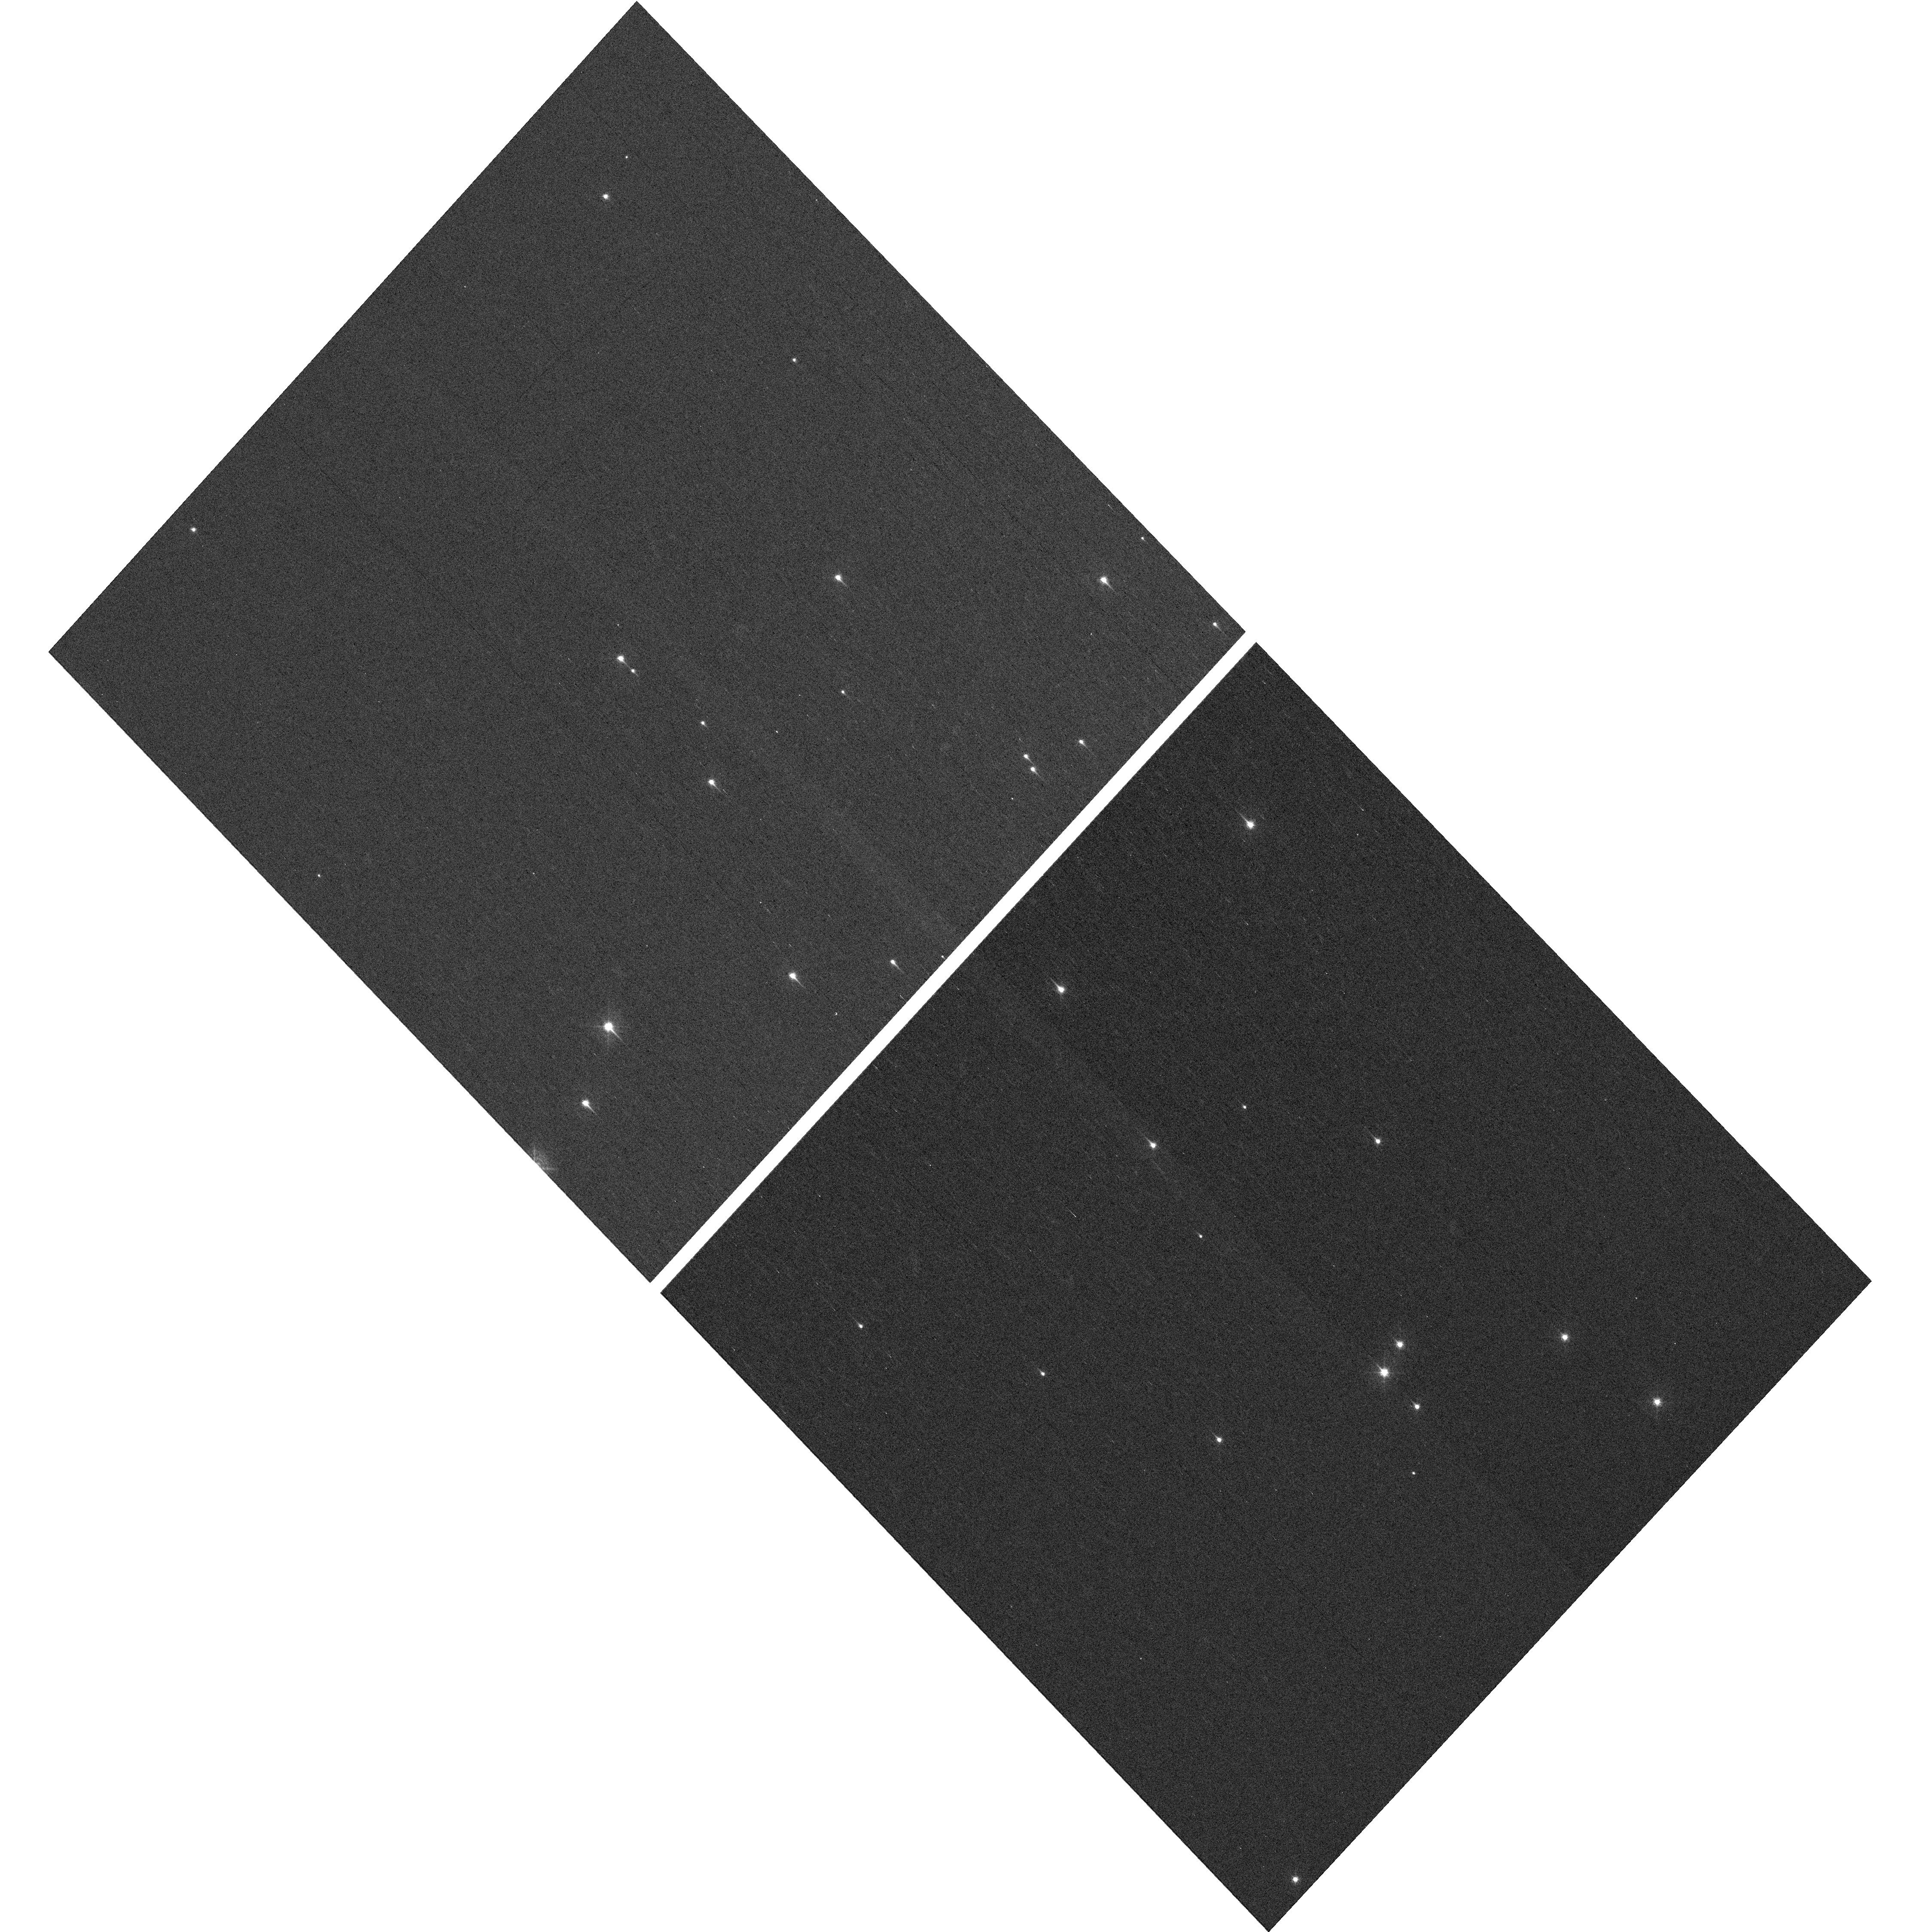
Target: NGC-188-DENSE. Instrument: WFC3/UVIS. Filter: F410M. Exposure: 7 min. Observation ID: hst_16827_06_wfc3_uvis_f410m_ier306

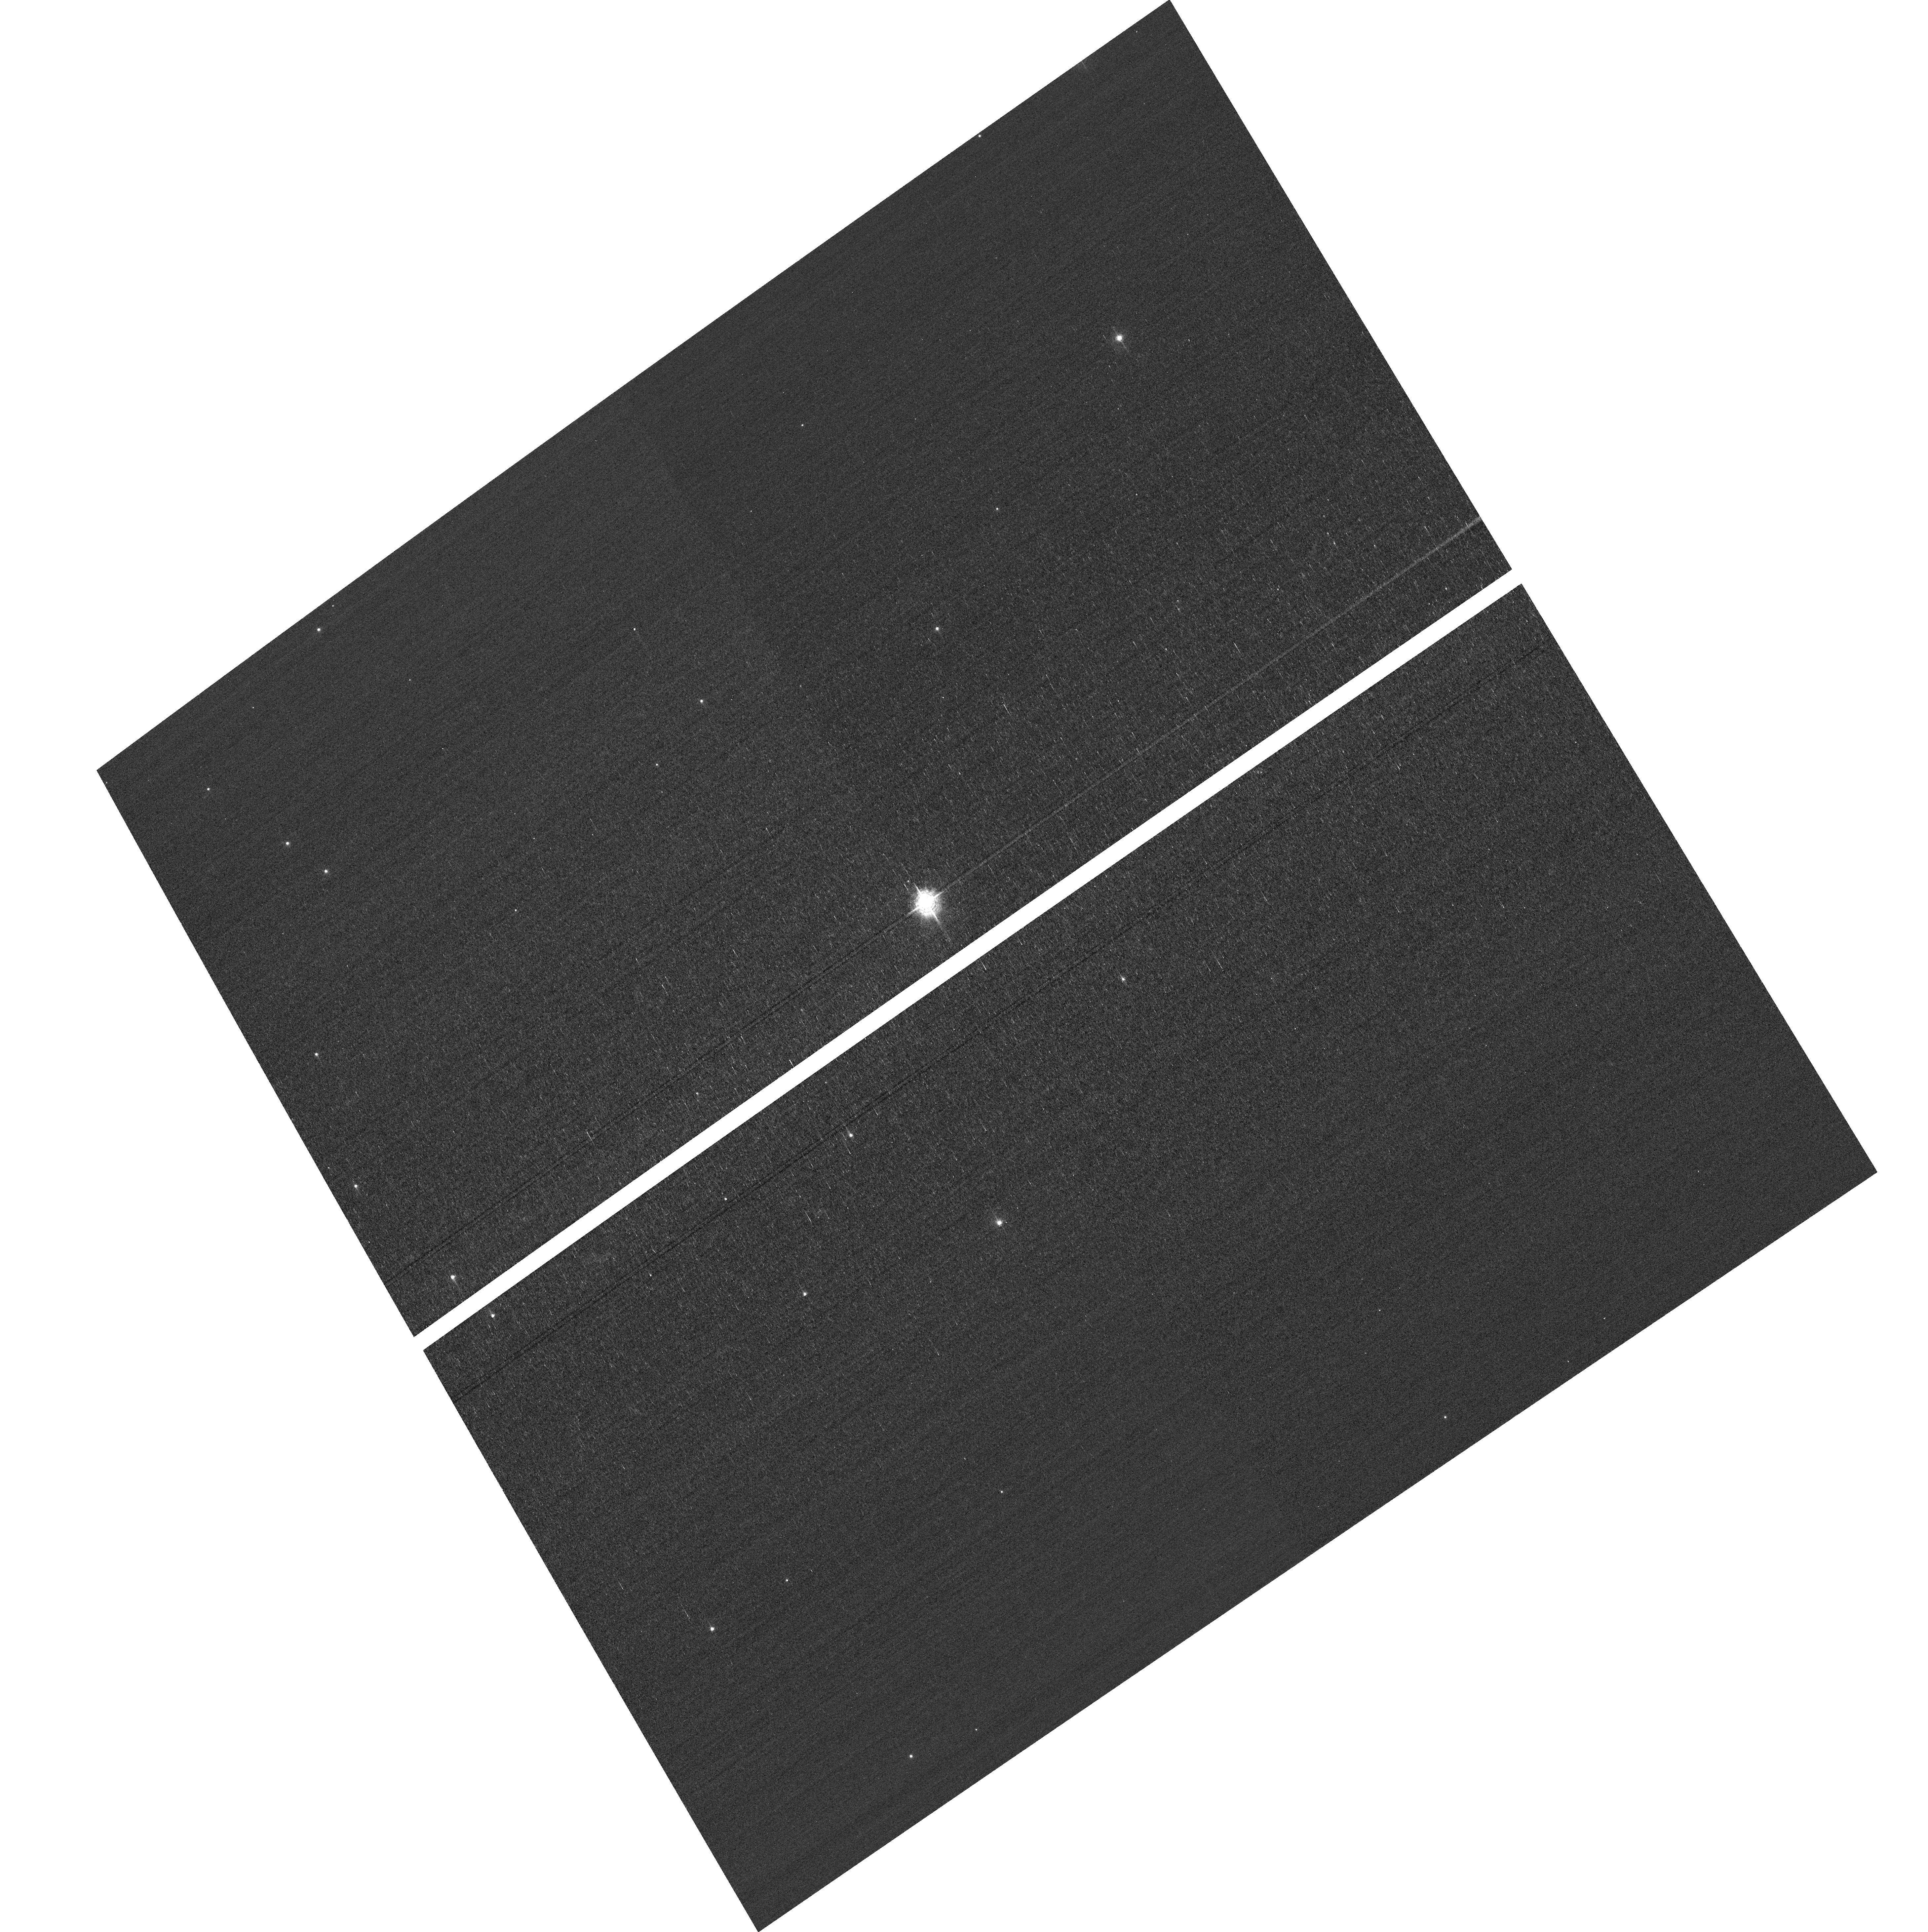
Target: field at RA 10.681°, Dec 85.238°. Instrument: ACS/WFC. Filter: F502N. Exposure: 3 min. Observation ID: hst_16827_02_acs_wfc_f502n_jer302

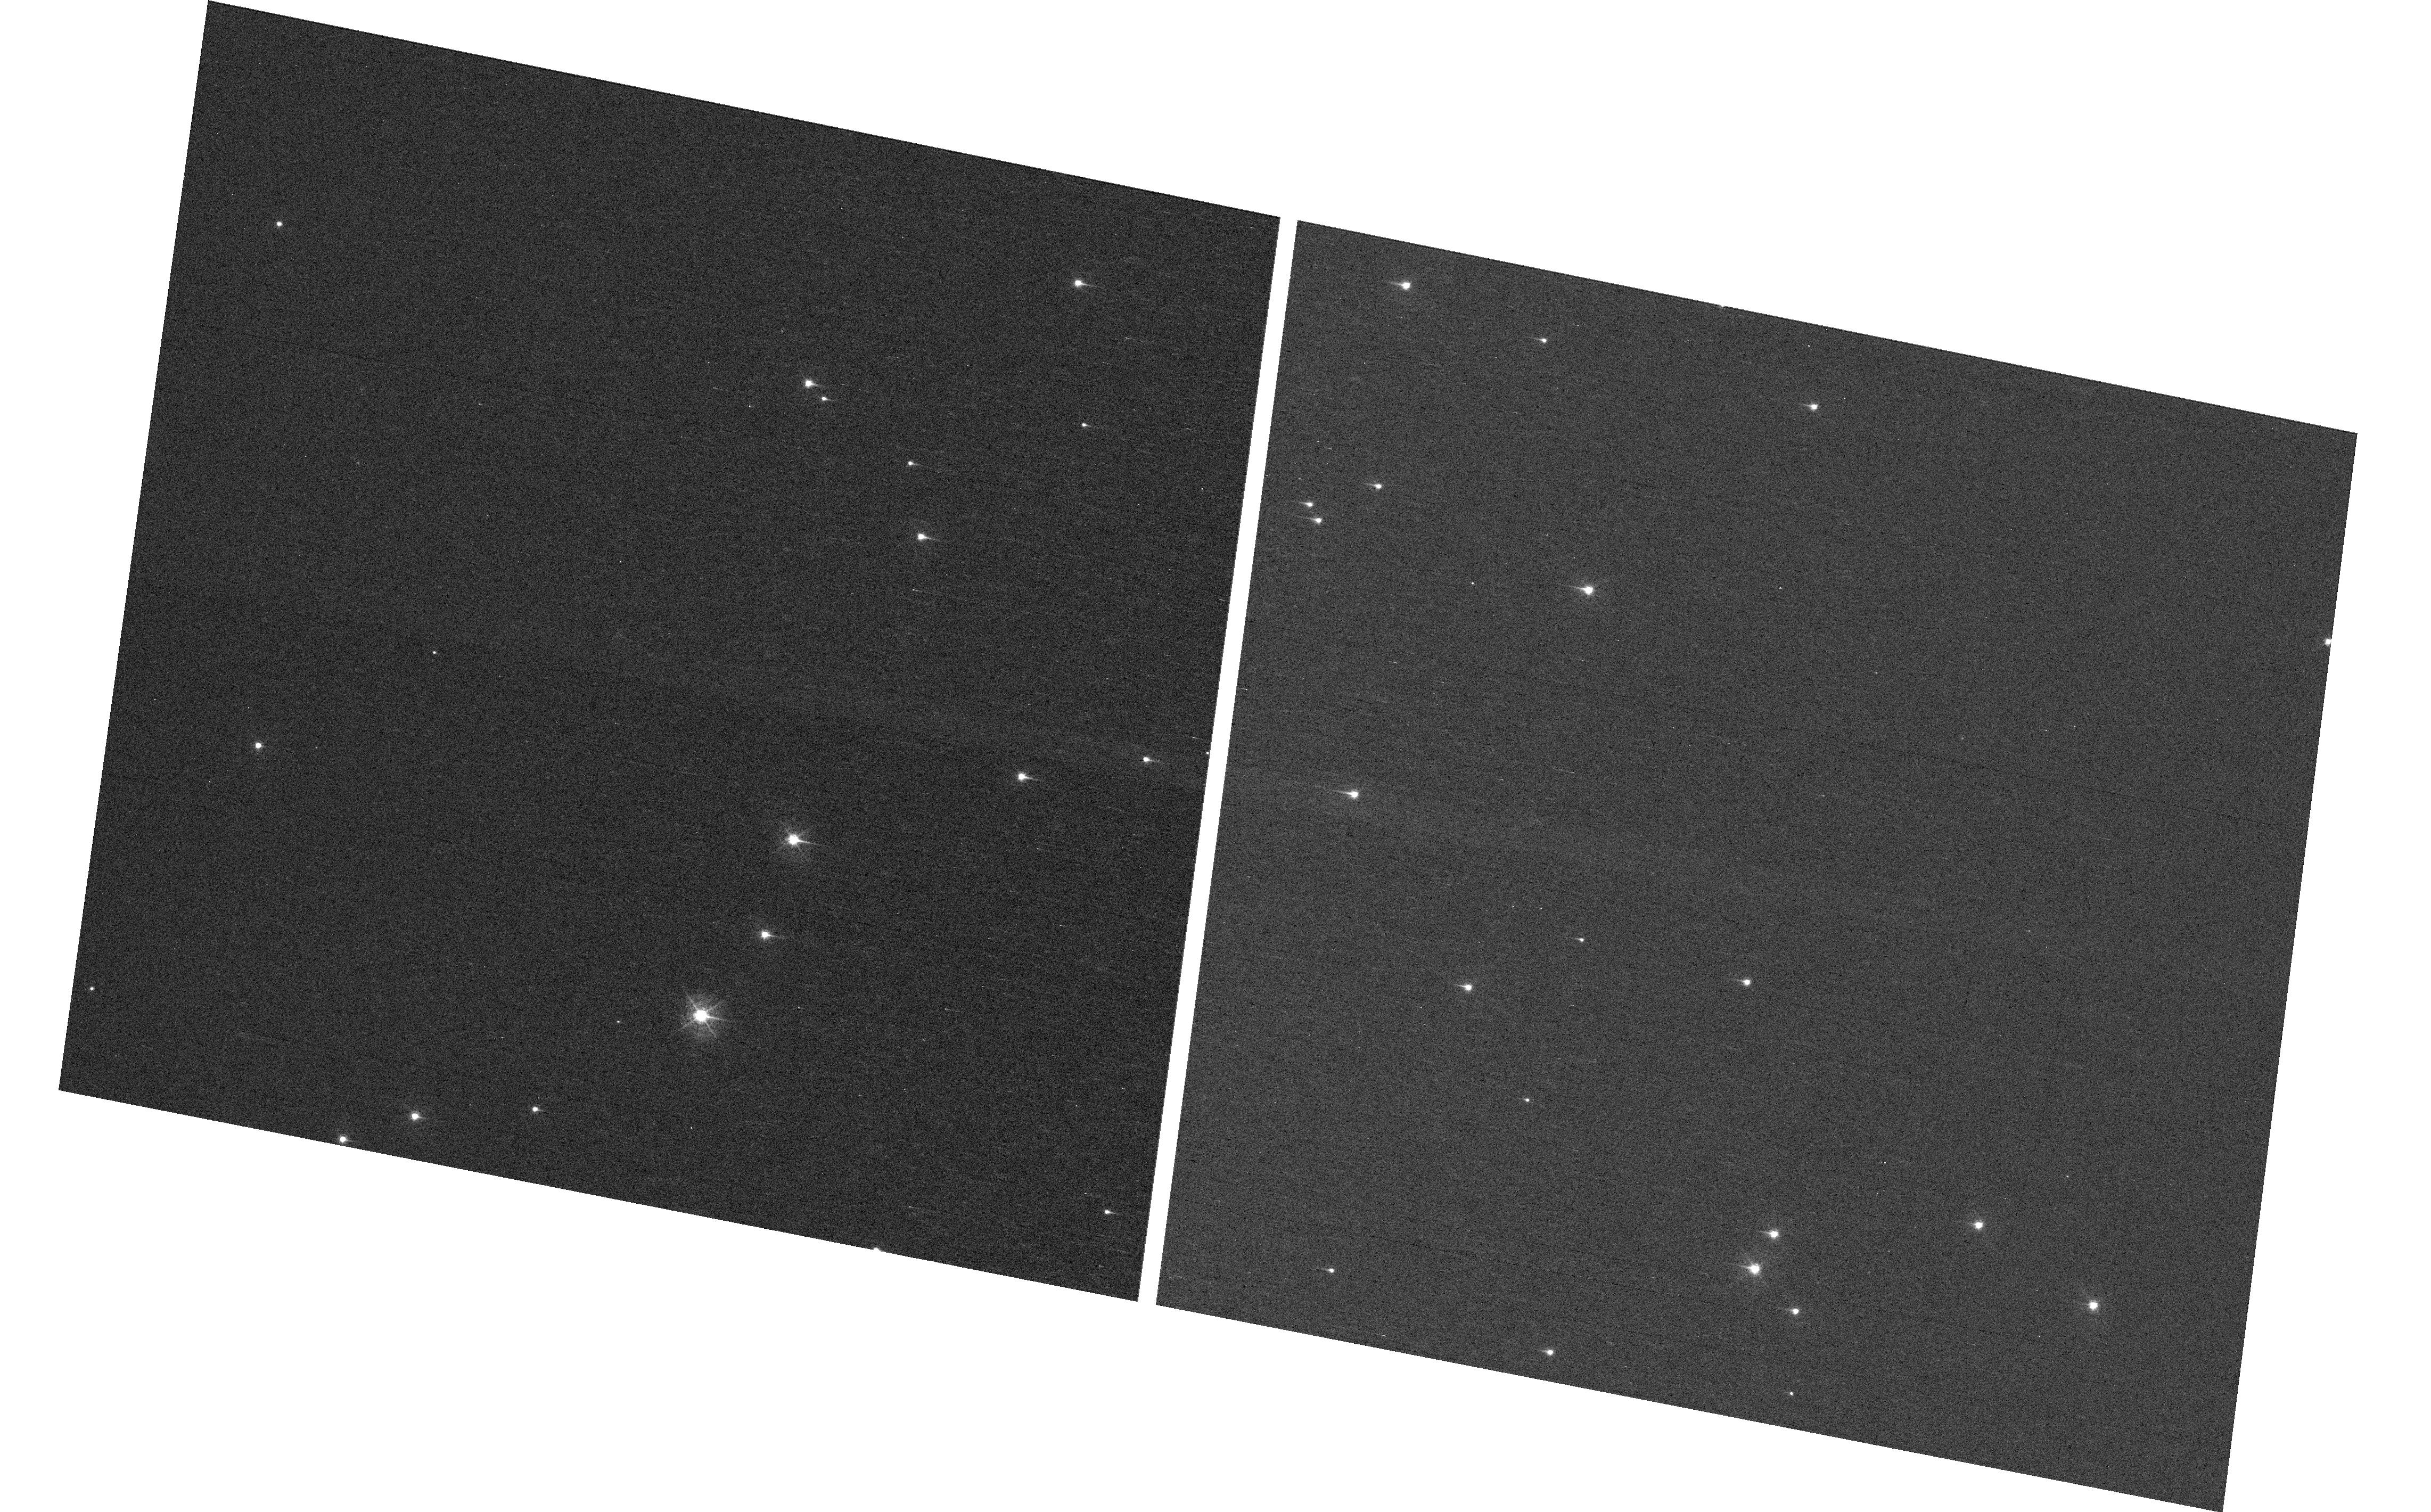
Target: NGC-188-DENSE. Instrument: WFC3/UVIS. Filter: F410M. Exposure: 7 min. Observation ID: hst_16827_02_wfc3_uvis_f410m_ier302

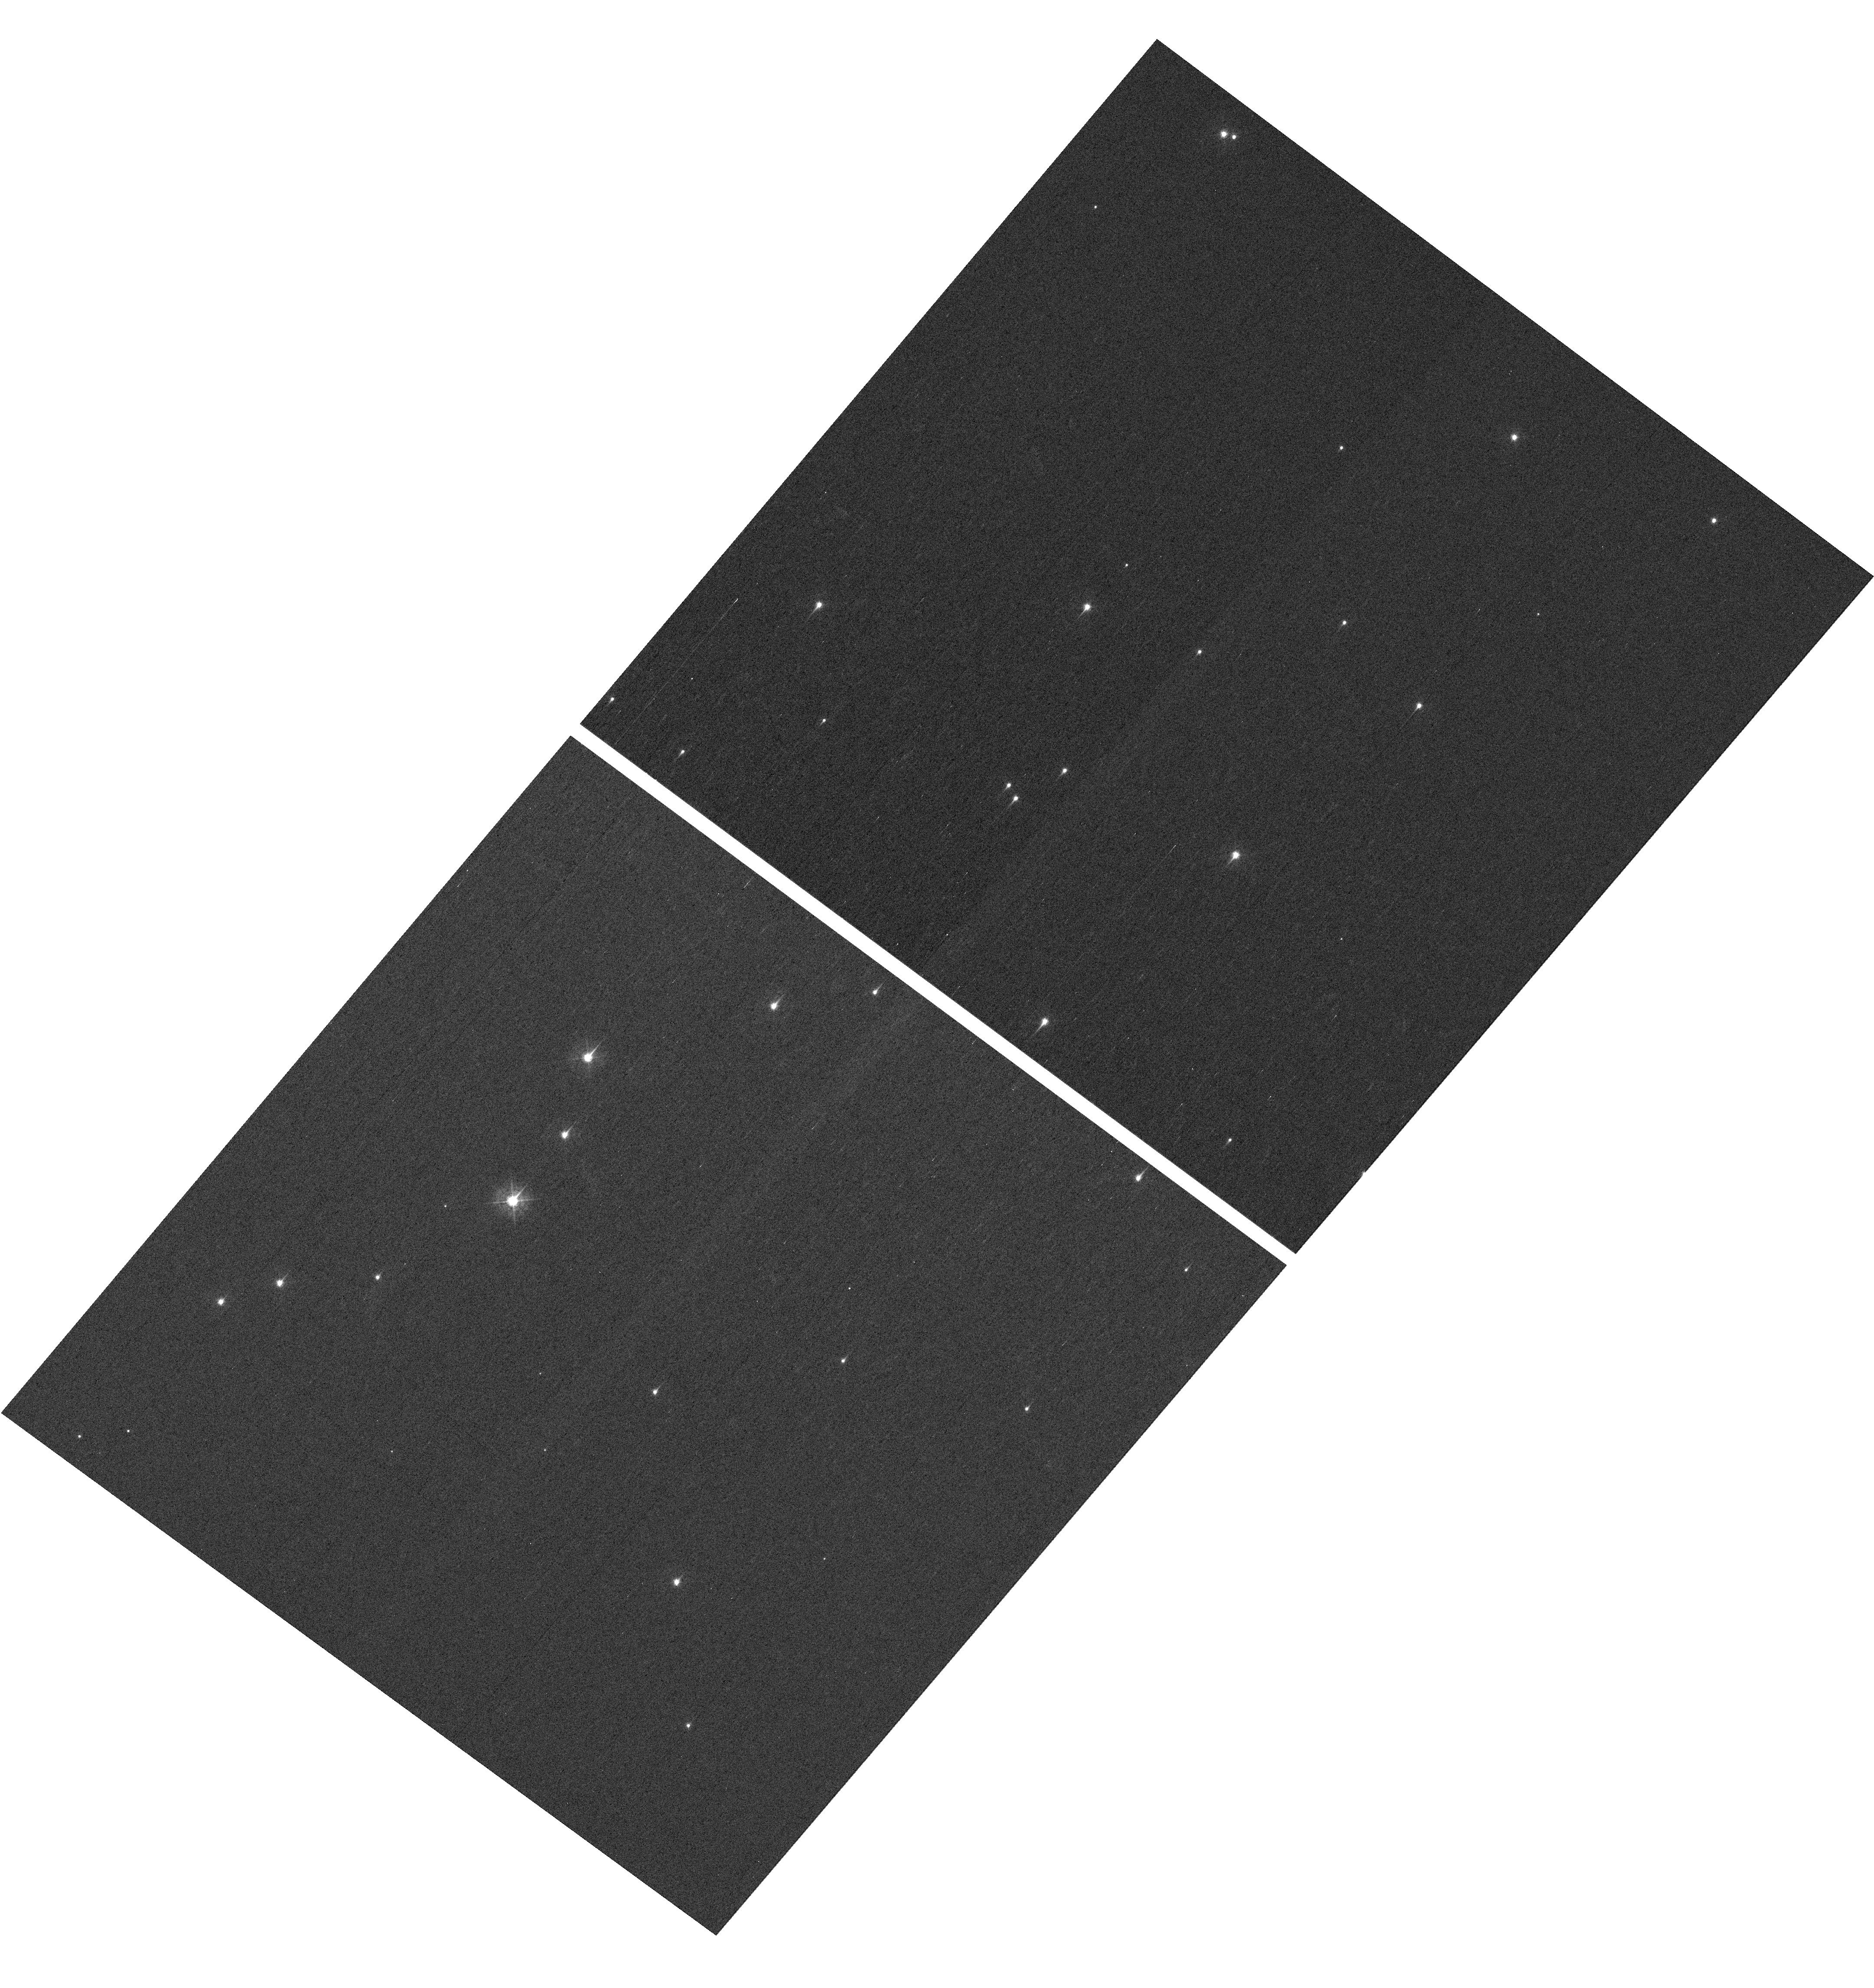
Target: NGC-188-DENSE. Instrument: WFC3/UVIS. Filter: F410M. Exposure: 7 min. Observation ID: hst_16827_04_wfc3_uvis_f410m_ier304

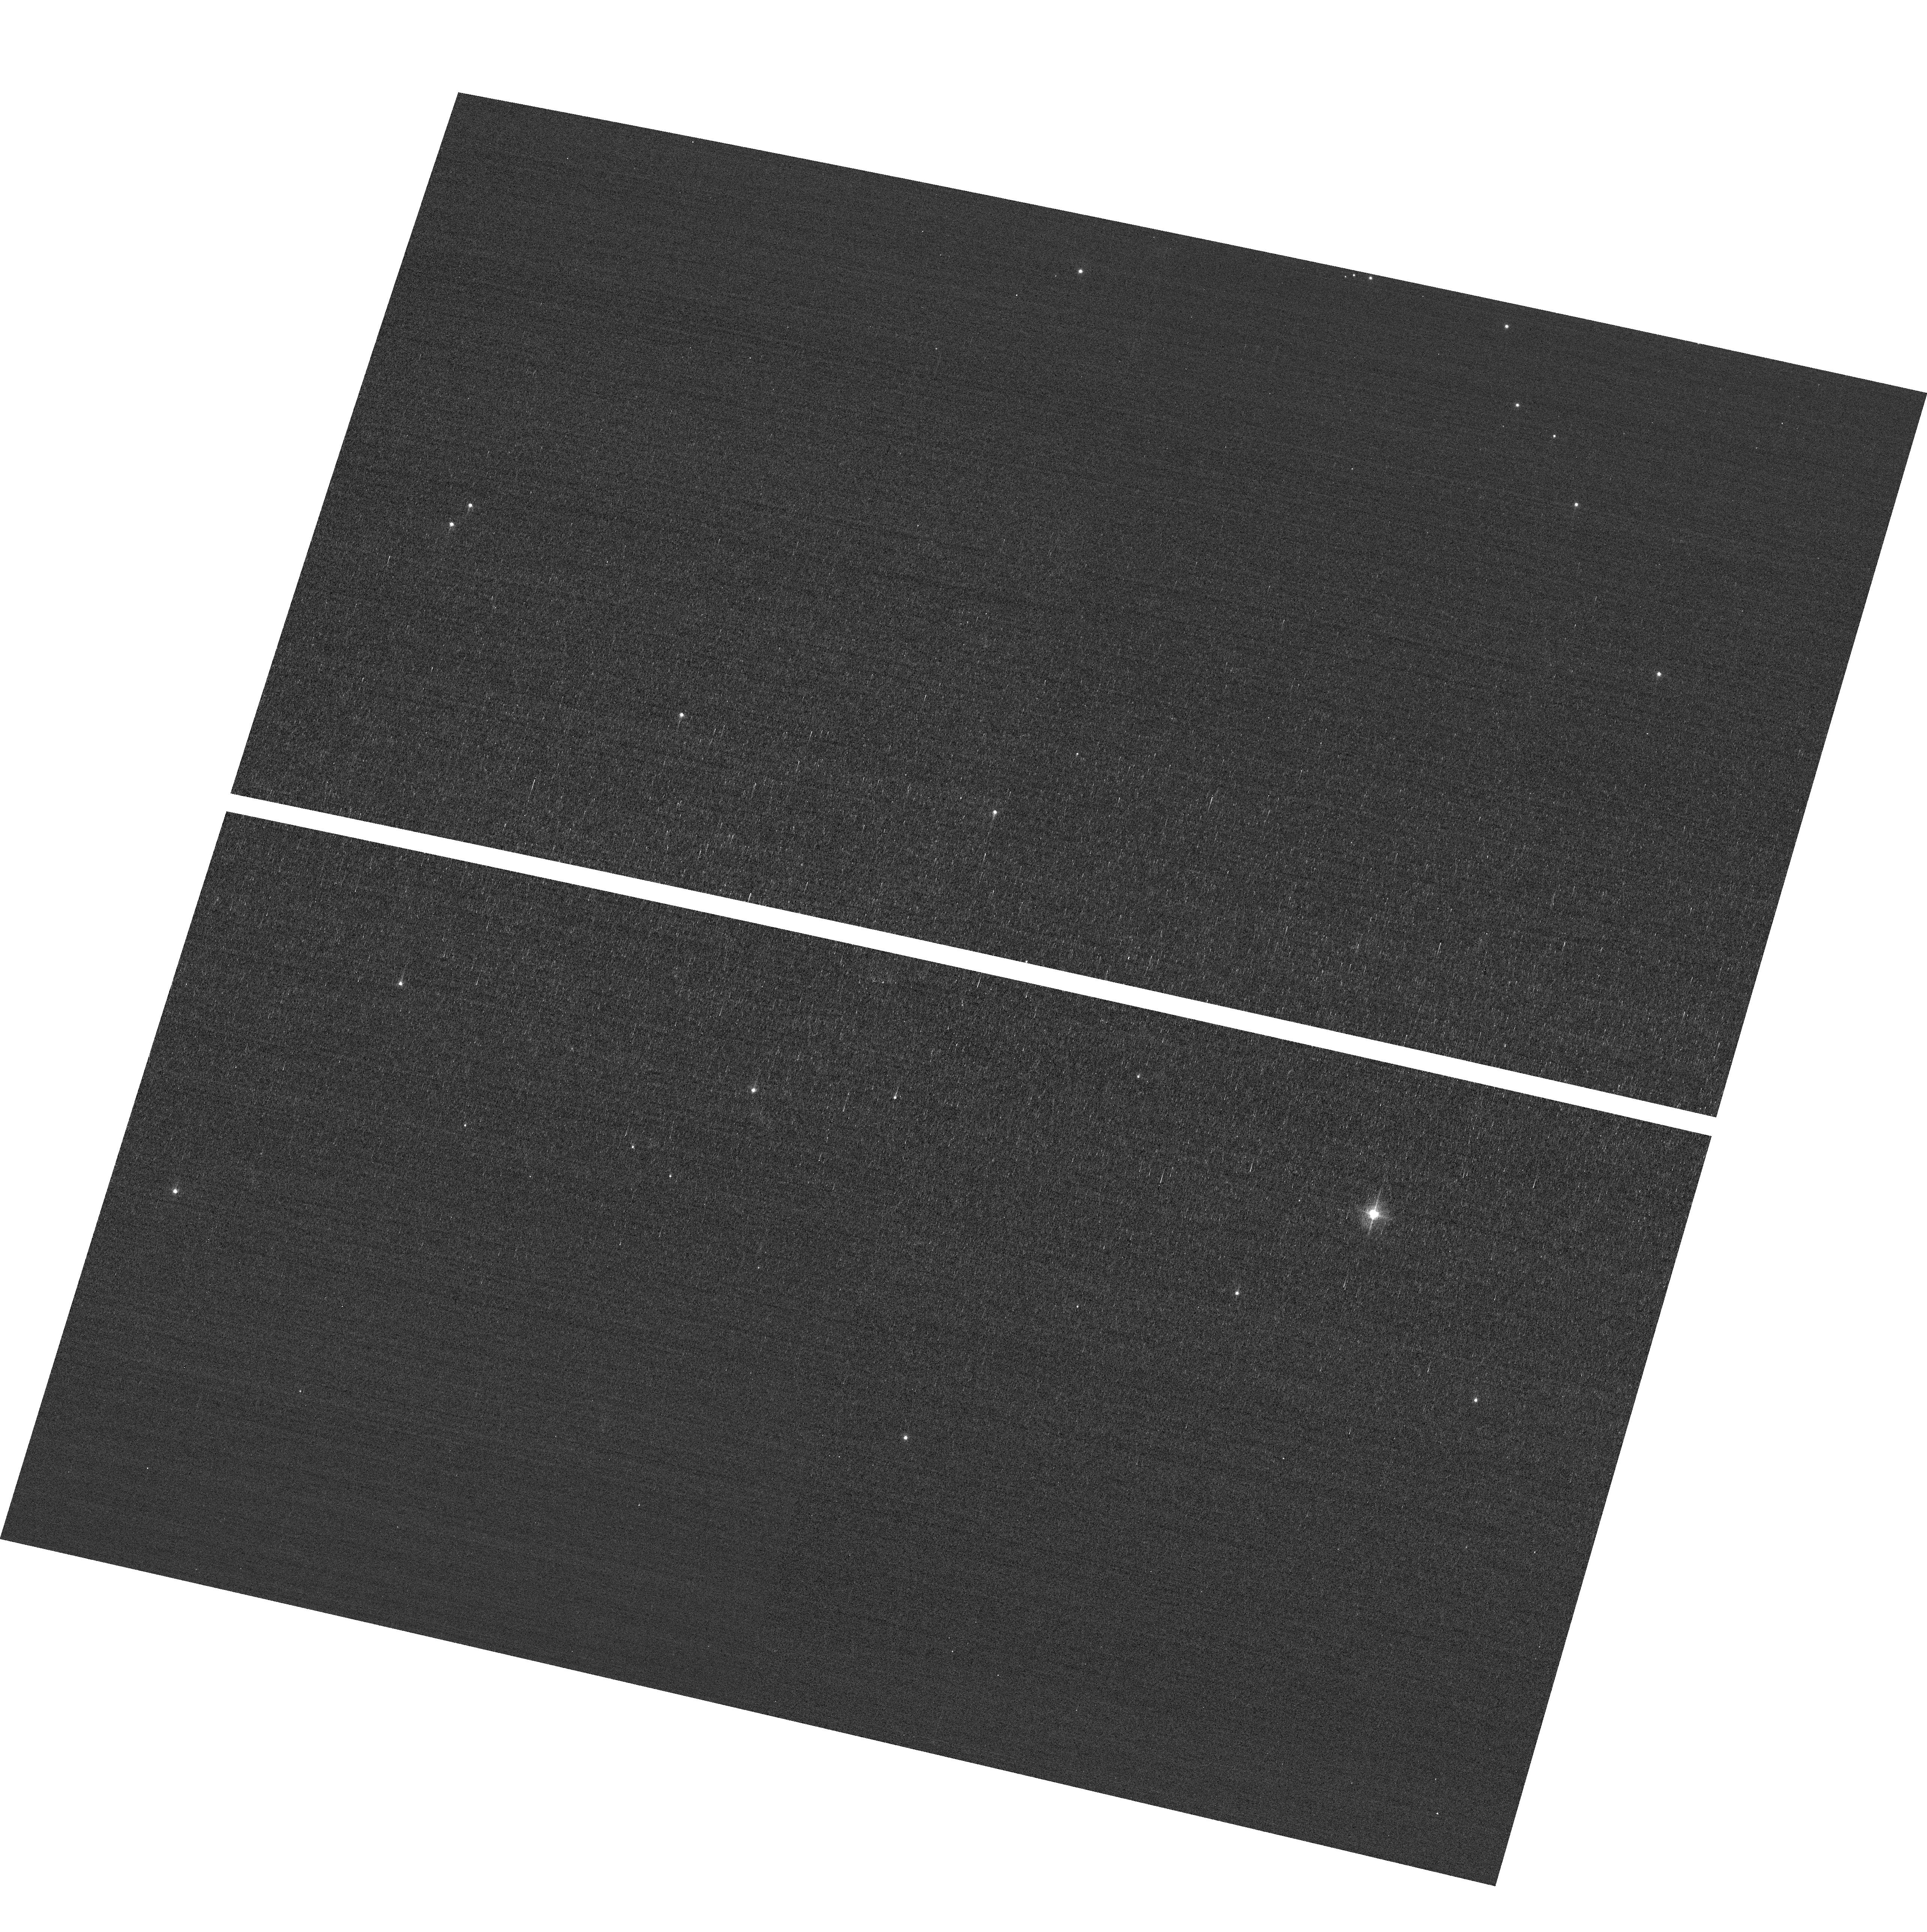
Target: field at RA 11.215°, Dec 85.171°. Instrument: ACS/WFC. Filter: F502N. Exposure: 3 min. Observation ID: hst_16827_03_acs_wfc_f502n_jer303

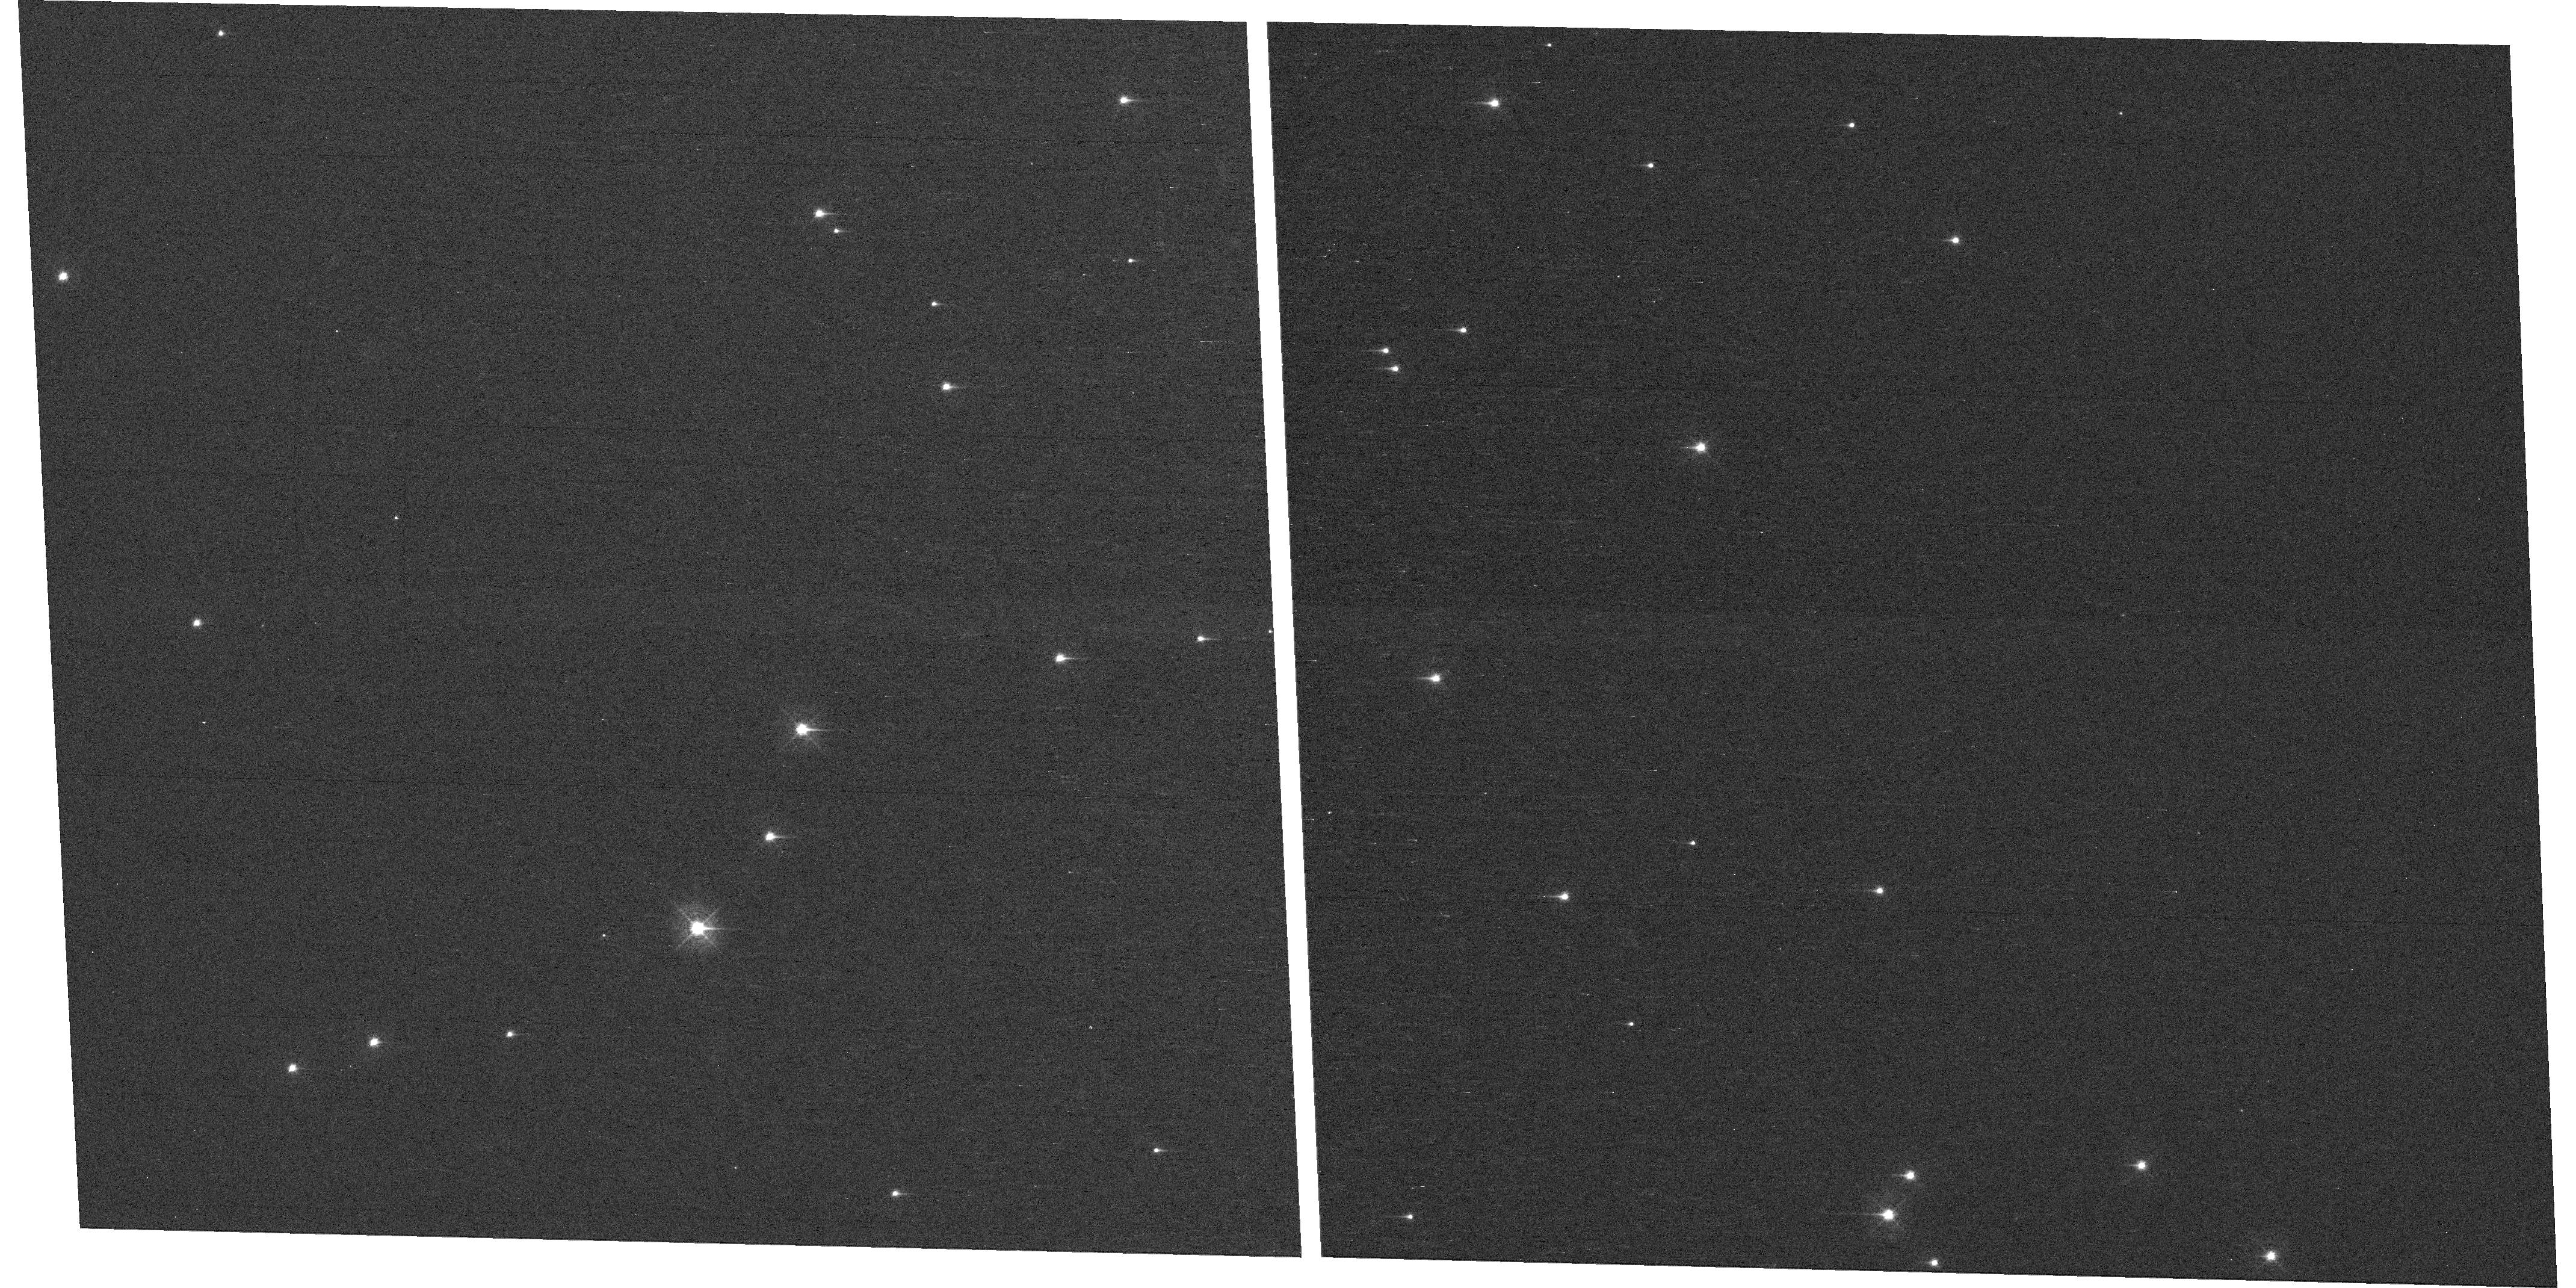
Target: NGC-188-DENSE. Instrument: WFC3/UVIS. Filter: F410M. Exposure: 7 min. Observation ID: hst_16827_05_wfc3_uvis_f410m_ier305

HST Cycle 29 Focus & Optical Monitor (PI: Dressel, Linda L.)

This program is the Cycle 29 implementation of the HST Optical Monitoring Program. The 6 orbits comprising this proposal will utilize ACS (Wide Field channel) and WFC3 (UVIS channel) to observe stellar cluster members in parallel with multiple exposures over an orbit. Phase retrieval performed on the PSF in each image will be used to measure primarily focus, with the ability to explore apparent coma, astigmatism, and third order spherical changes in WFC3. The goals of this program are to: 1. monitor the overall OTA focal length for the purposes of maintaining focus within science tolerances. 2. determine focus offset between the imagers and identify any SI-specific focus behavior and dependencies. Starting with cycle 25, POSTARGY = -41 is used to make the UVIS detector rotate about its center instead of about the center of the chip UVIS1 as ORIENT changes over the course of the year. The resulting smaller area covered by UVIS has been matched to a dense part of the cluster to ensure a resonably large number of bright stars on UVIS in each visit. The combination of the new target position (NGC-188-DENSE) and POSTARGY has moved the center of rotation by (+46 arcsec, -23 arcsec) in (RA, Dec). The density of bright stars in the annulus sampled by the ACS/WFC parallel exposures has also been checked. Where needed, the intervals between visits have been adjusted to ensure that each chip of each detector will cover an adequate number of stars.